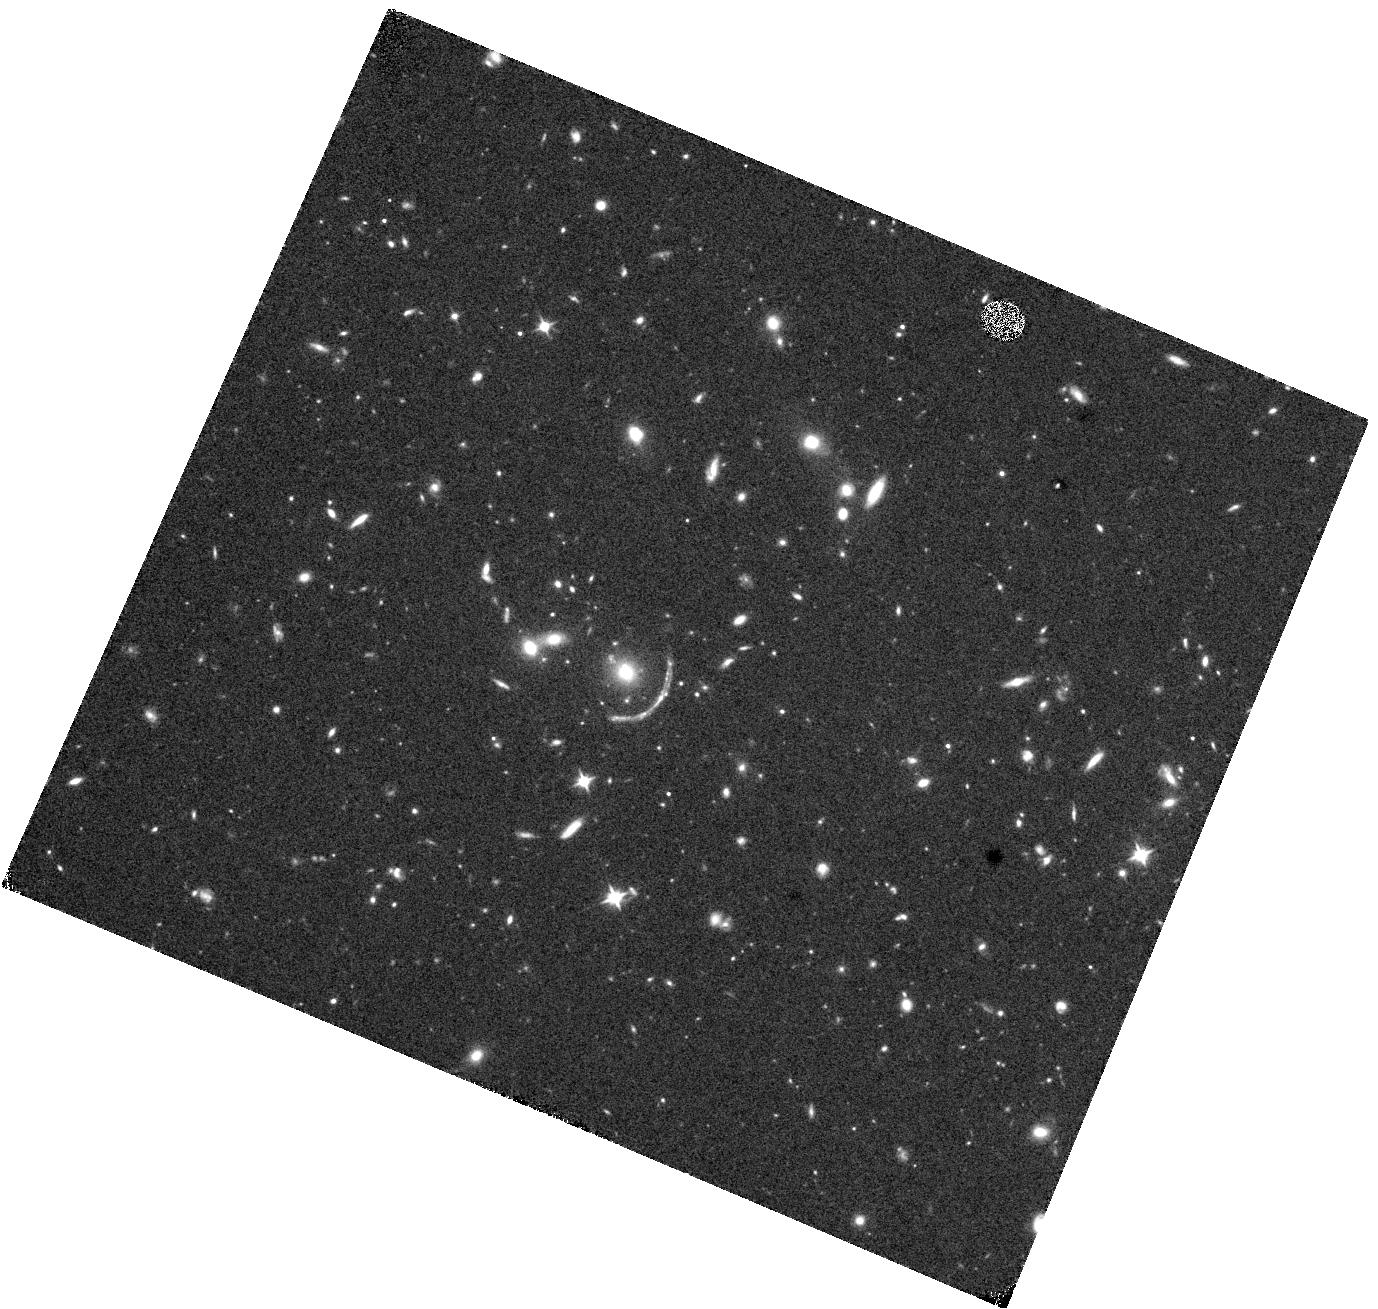
Target: COOLJ1241+2219. Instrument: WFC3/IR. Filter: F110W. Exposure: 17 min. Observation ID: hst_16484_03_wfc3_ir_f110w_iej003

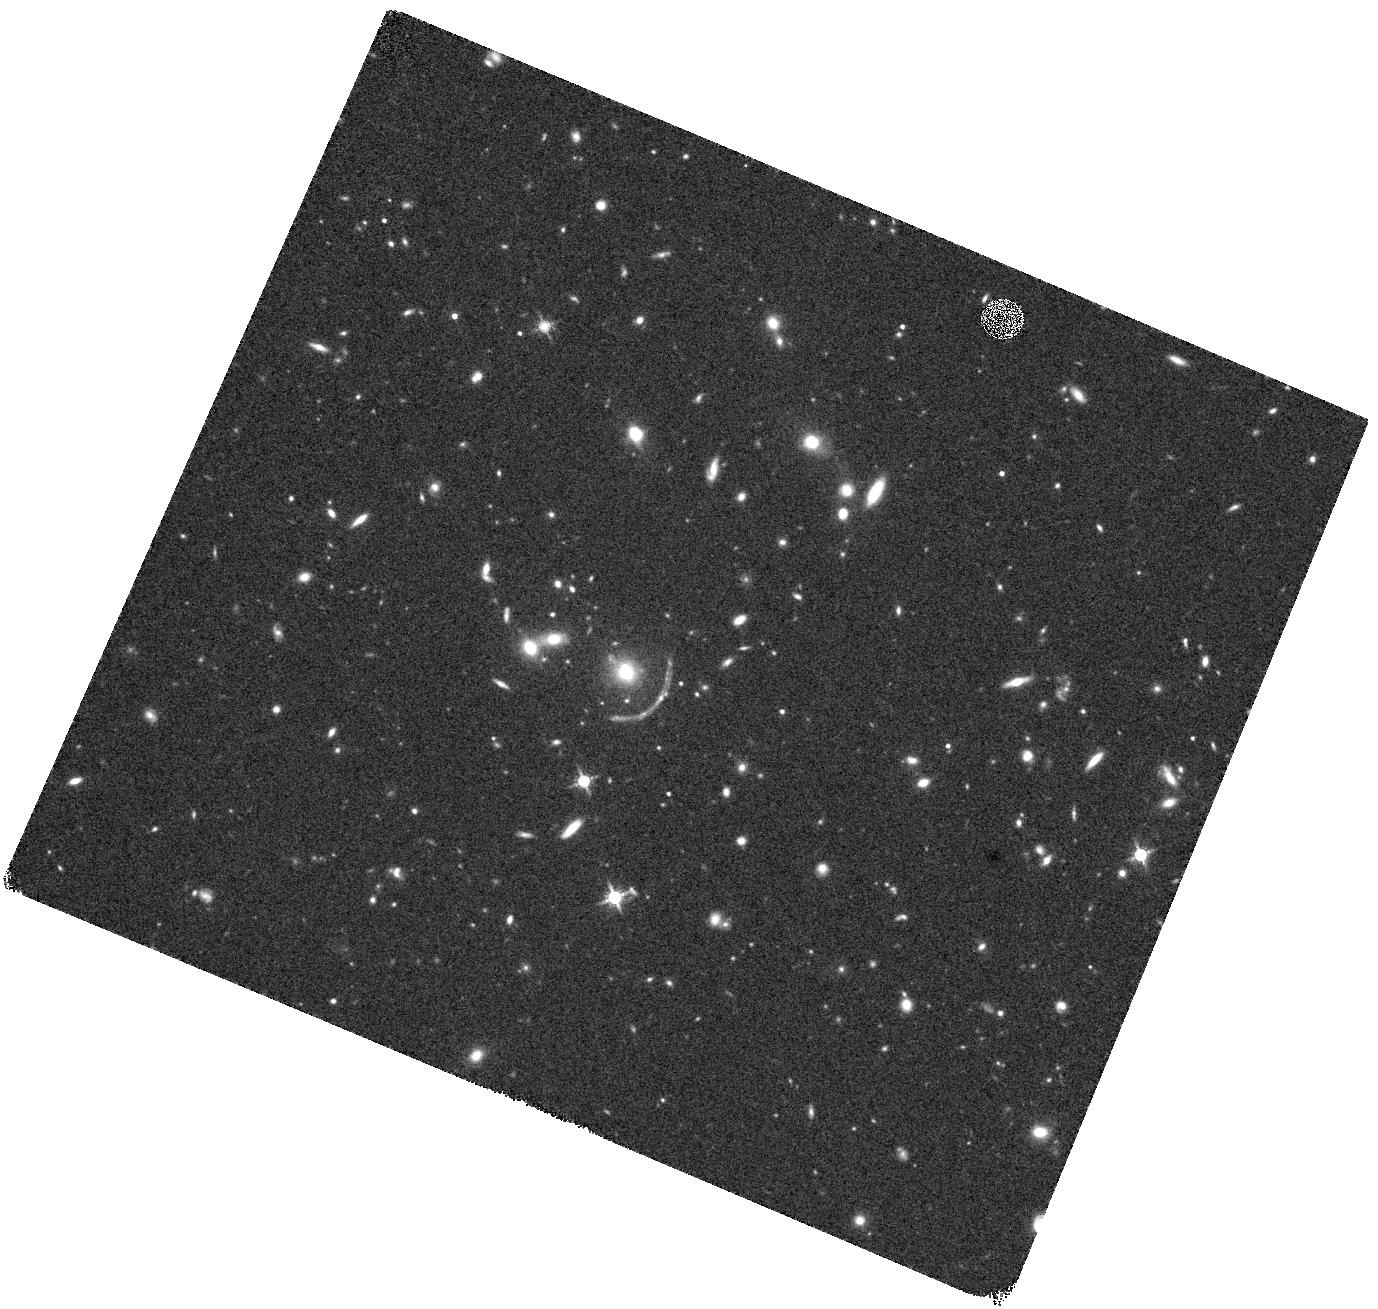
Target: COOLJ1241+2219. Instrument: WFC3/IR. Filter: F160W. Exposure: 20 min. Observation ID: hst_16484_03_wfc3_ir_f160w_iej003

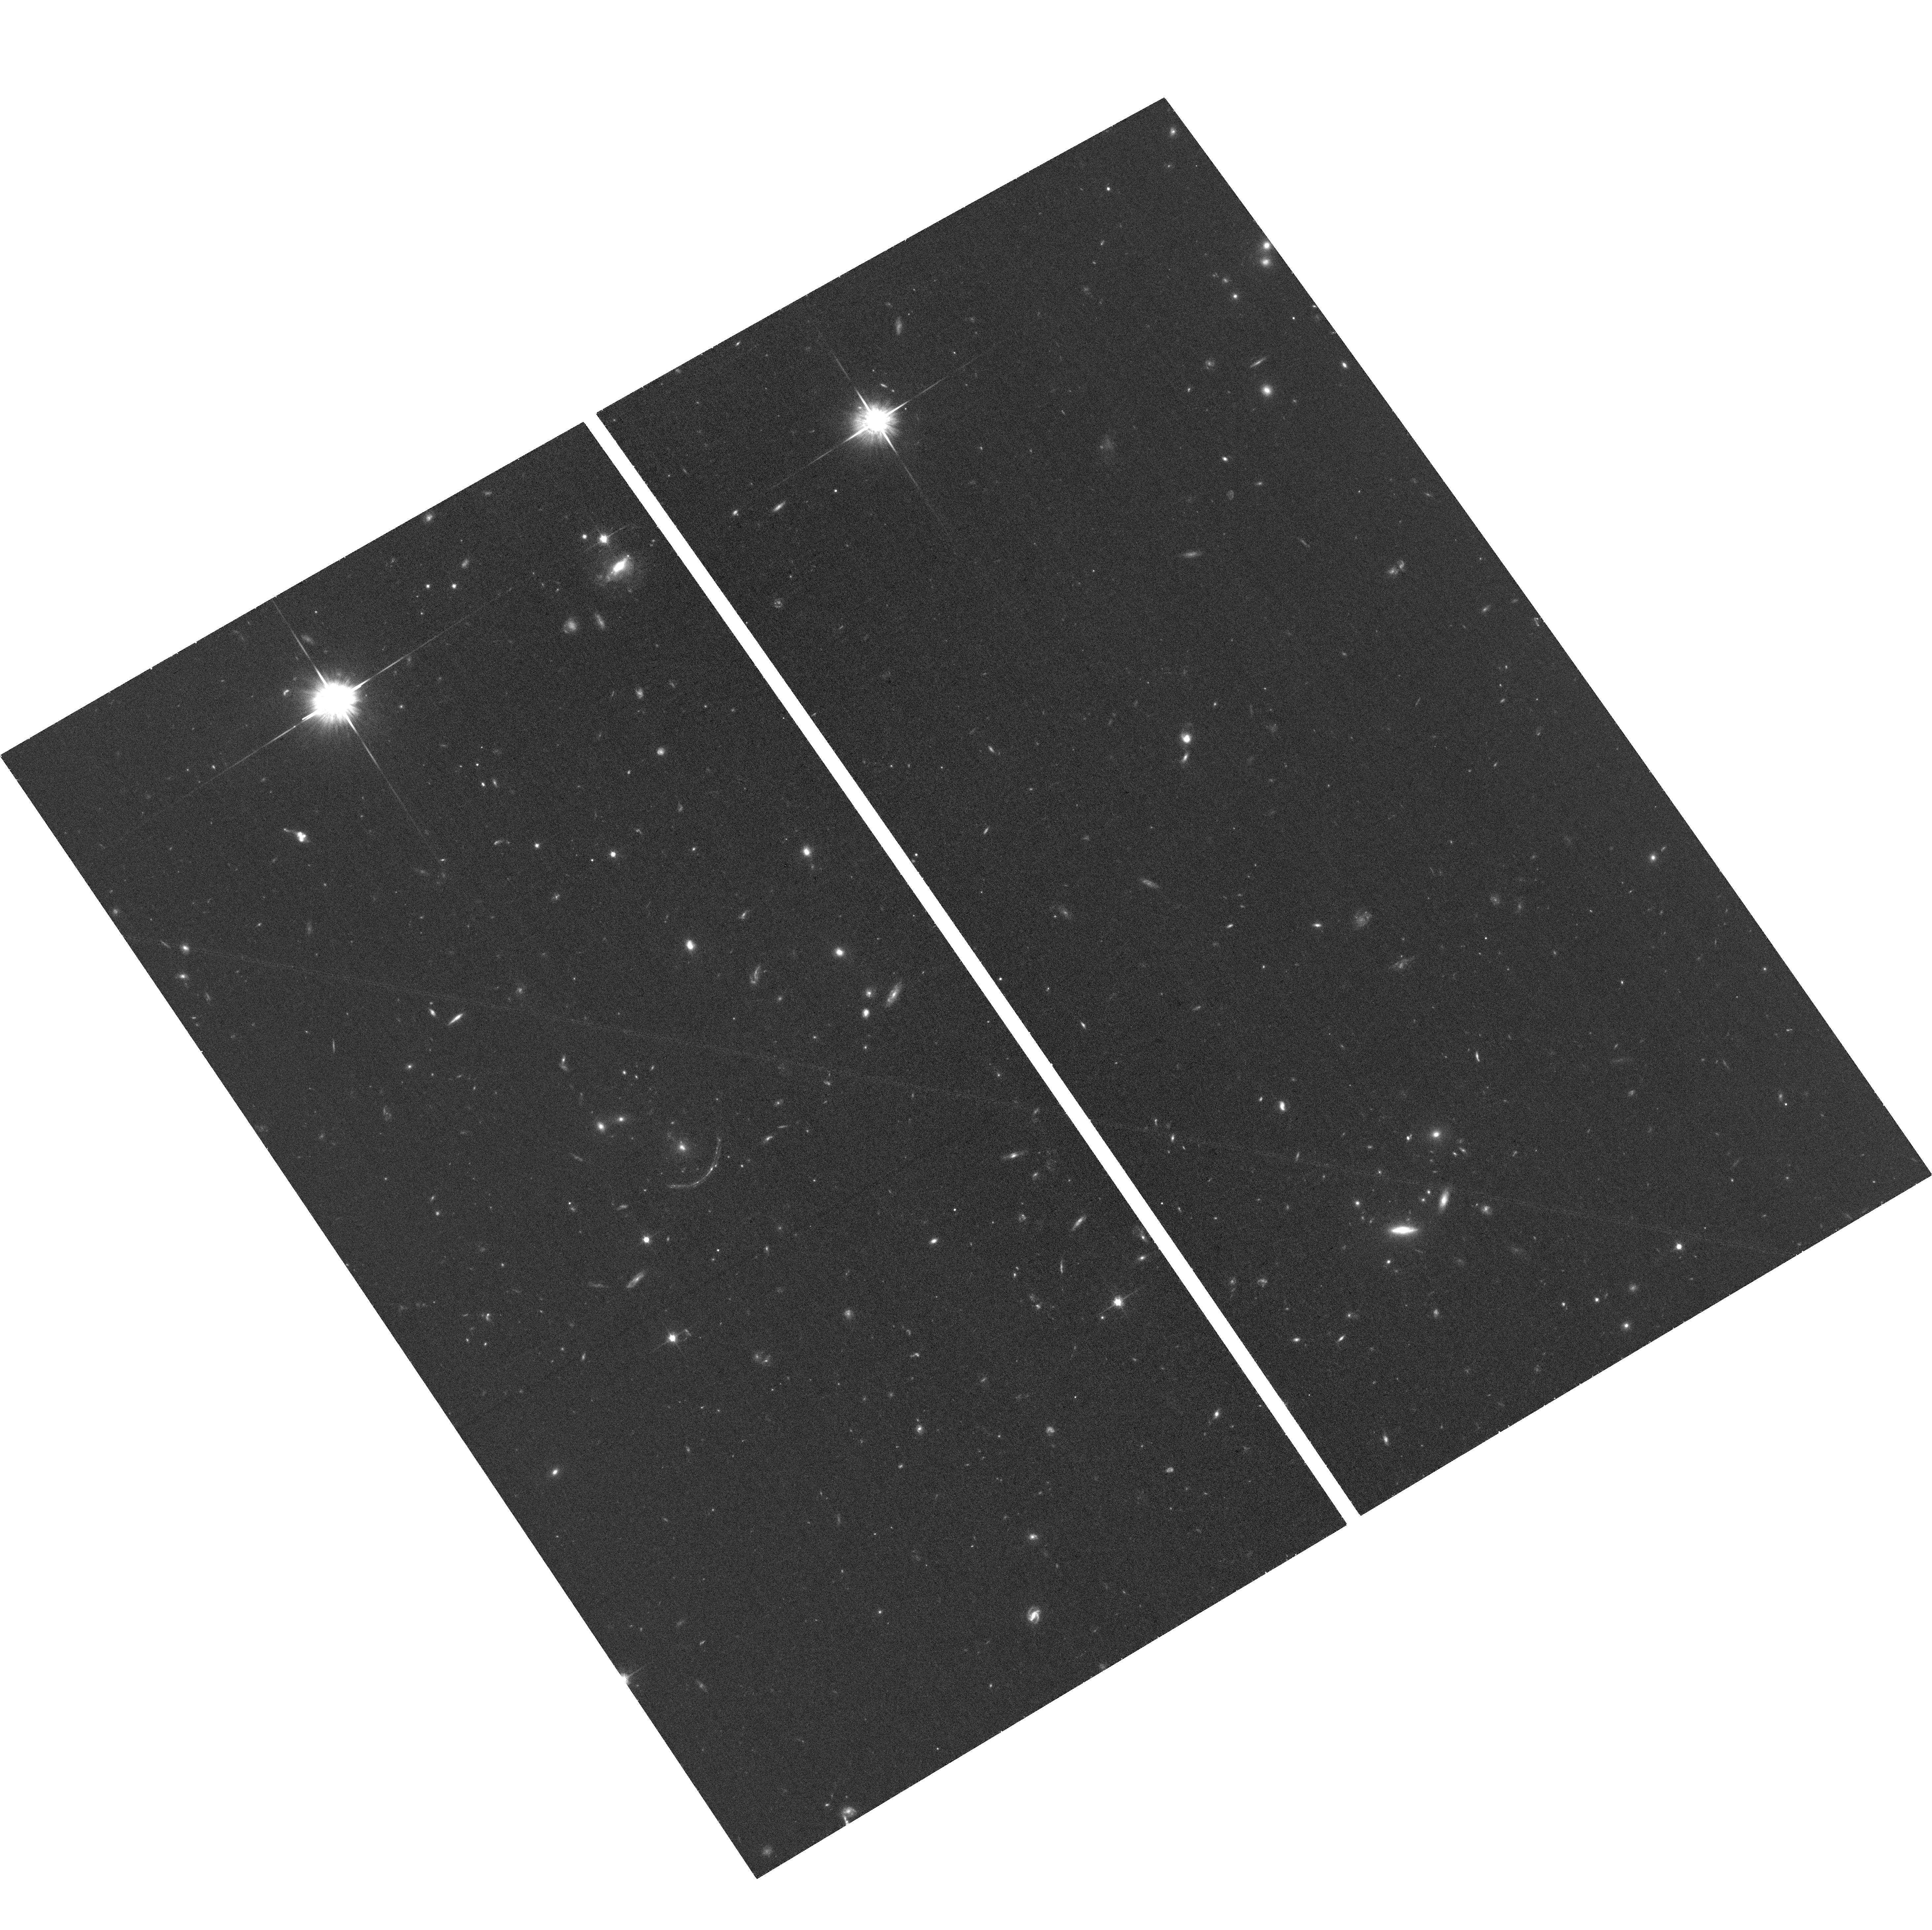
Target: COOLJ1241+2219. Instrument: ACS/WFC. Filter: F814W. Exposure: 35 min. Observation ID: hst_16484_02_acs_wfc_f814w_jej002

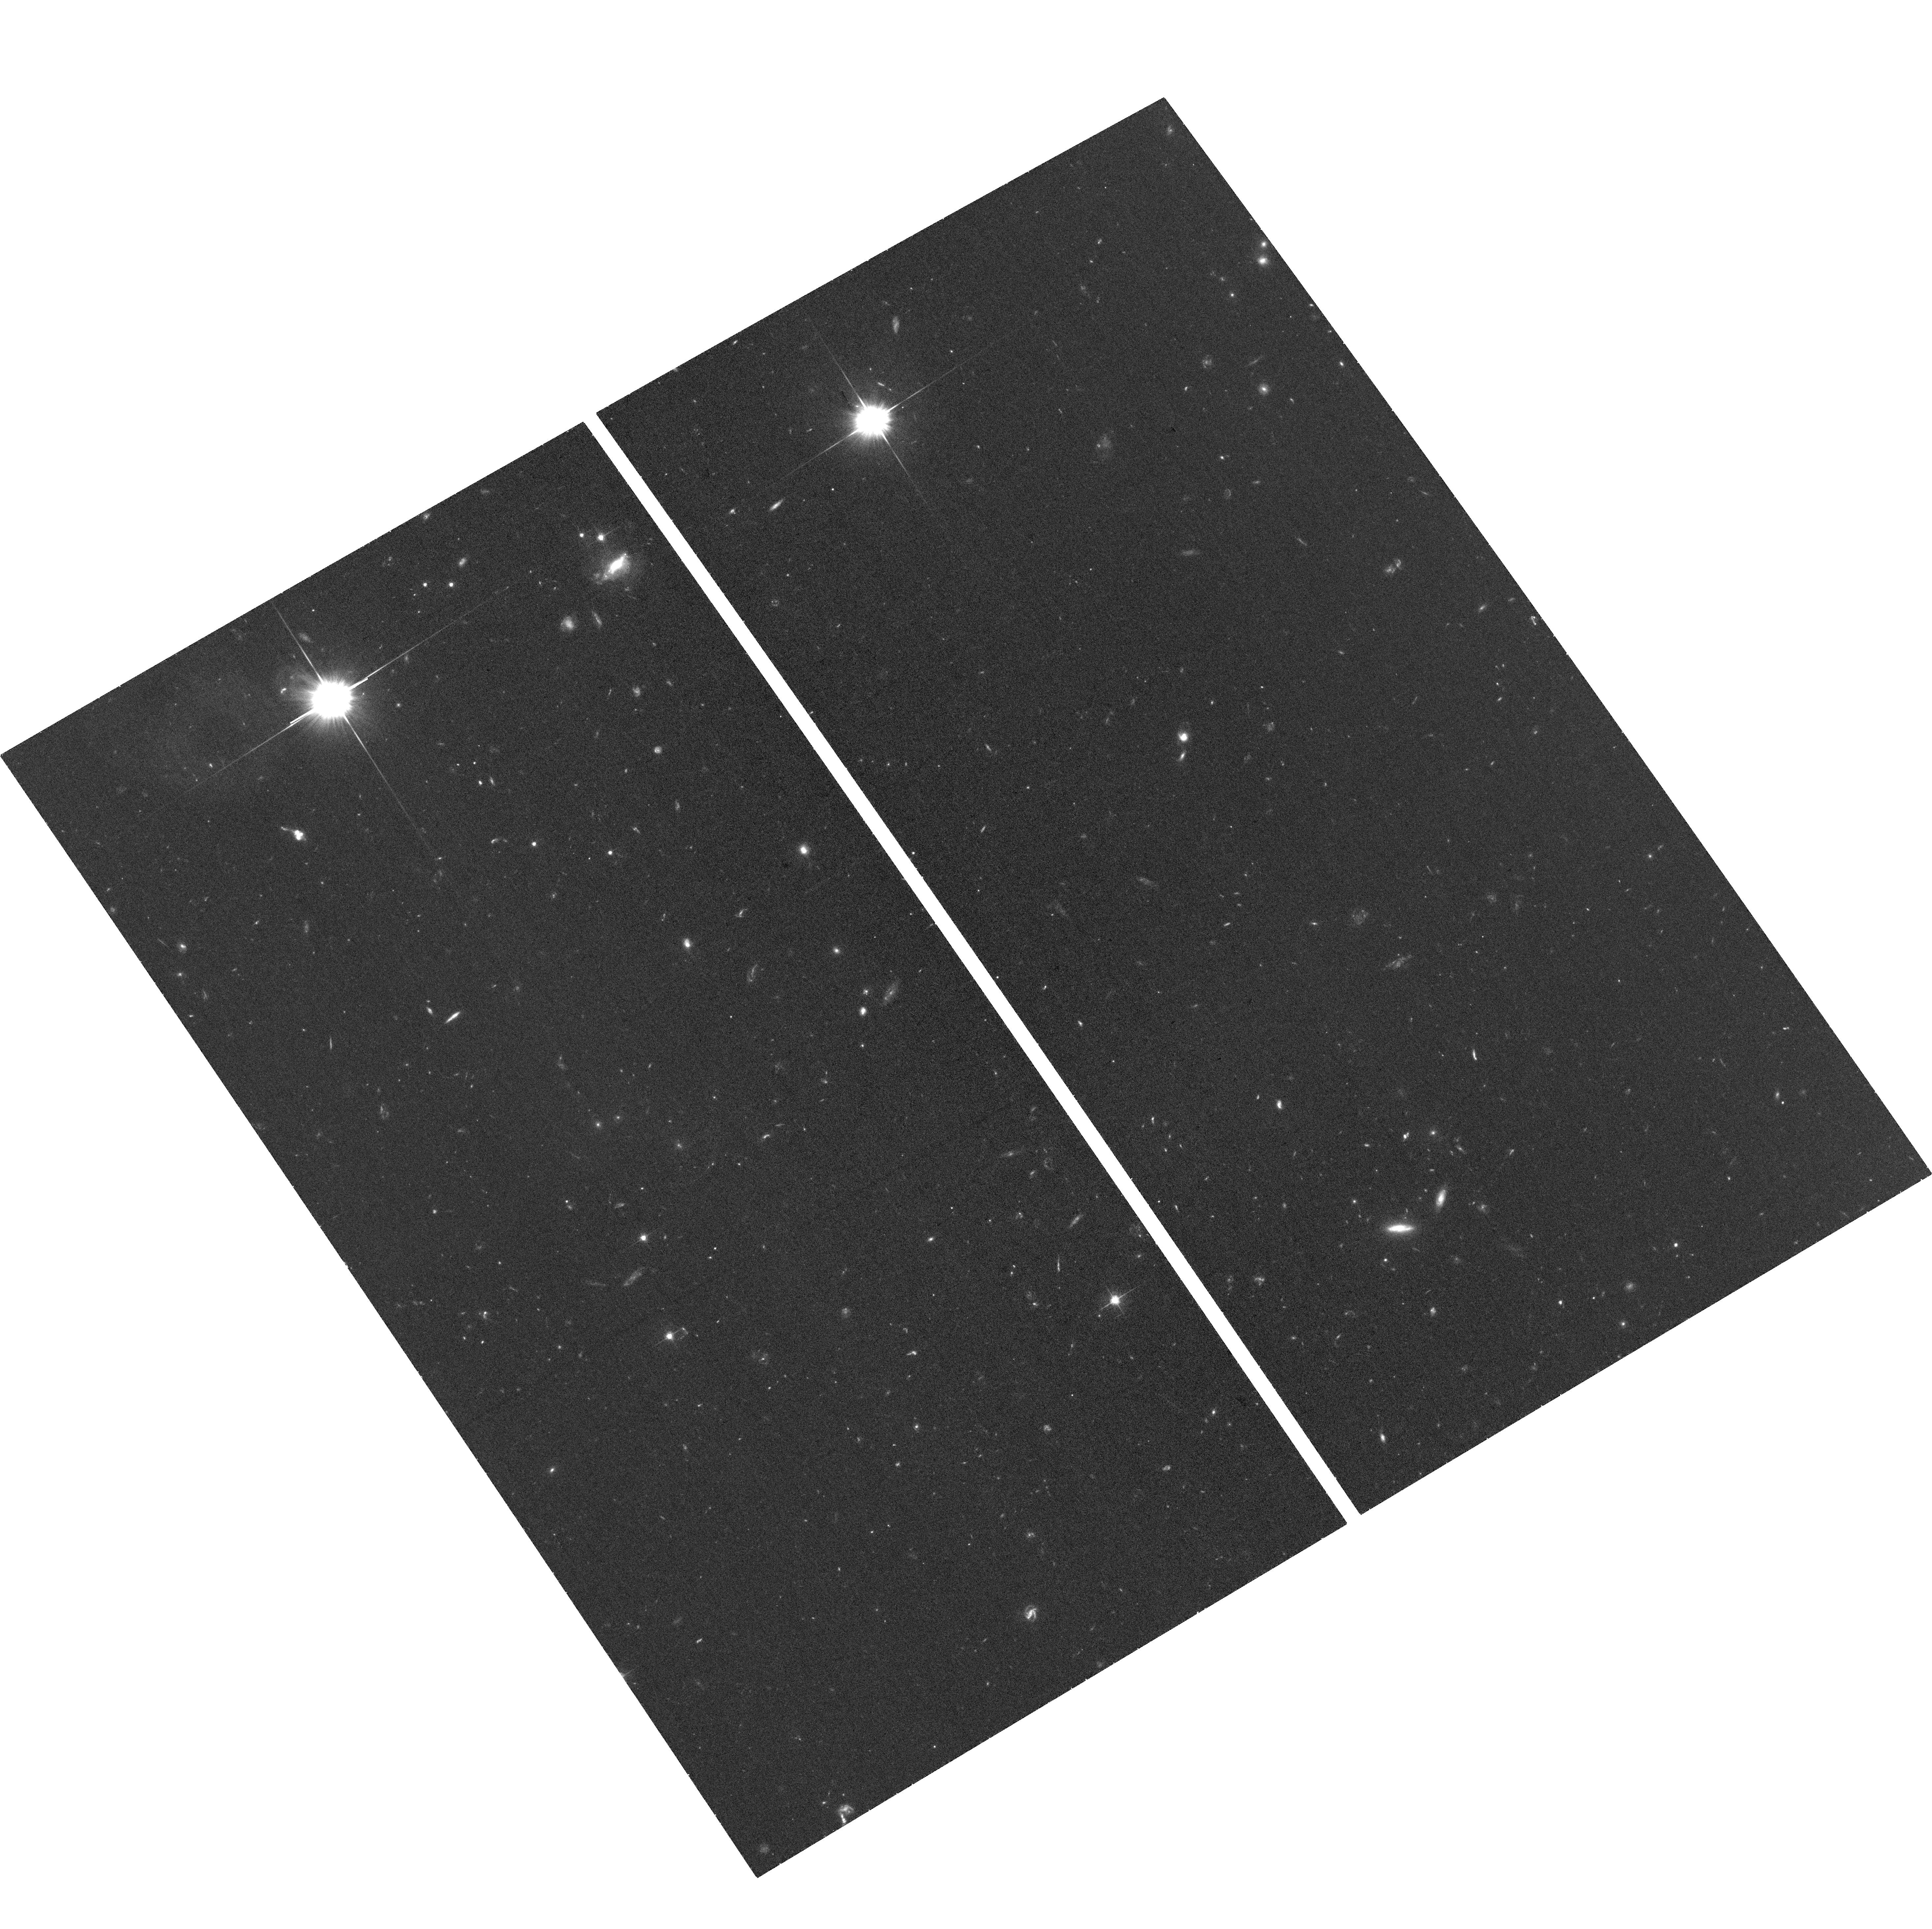
Target: COOLJ1241+2219. Instrument: ACS/WFC. Filter: F606W. Exposure: 35 min. Observation ID: hst_16484_01_acs_wfc_f606w_jej001

First Radio Observations of the Brightest Object at z > 5 (PI: Stark, Antony A.)

A recently discovered z = 5.04 lensed galaxy, COOLJ1241+2219, has an AB magnitude z = 20.5, making it is the brightest known z > 5 galaxy at OIR wavelengths by a factor of five. It is lensed by a galaxy cluster with spectroscopic z = 1.002, and a preliminary lens model indicates that the mass of that cluster core is ~10^14 solar masses. The observed rest-wavelength UV of the lensed galaxy indicates formation of massive stars in the recent past, yet an upper limit of 2 mJy/beam at 314 GHz from the SMA indicates there is little dust in a warm neutral medium. It is not, therefore, one of the usual SMG detected by millimeter-wave and FIR surveys, it is something new: a galaxy in the early Universe where star formation is already in decline. We propose a first look of this source in the radio at the high end of the VLA Ka band, which includes the CO J=2-1 line, for three 4-hour sessions that should detect the galaxy's remaining star-forming molecular material. A three-orbit joint request to HST will provide data to refine the lens model and allow inversion of the lens to reconstruct the unlensed galaxy.